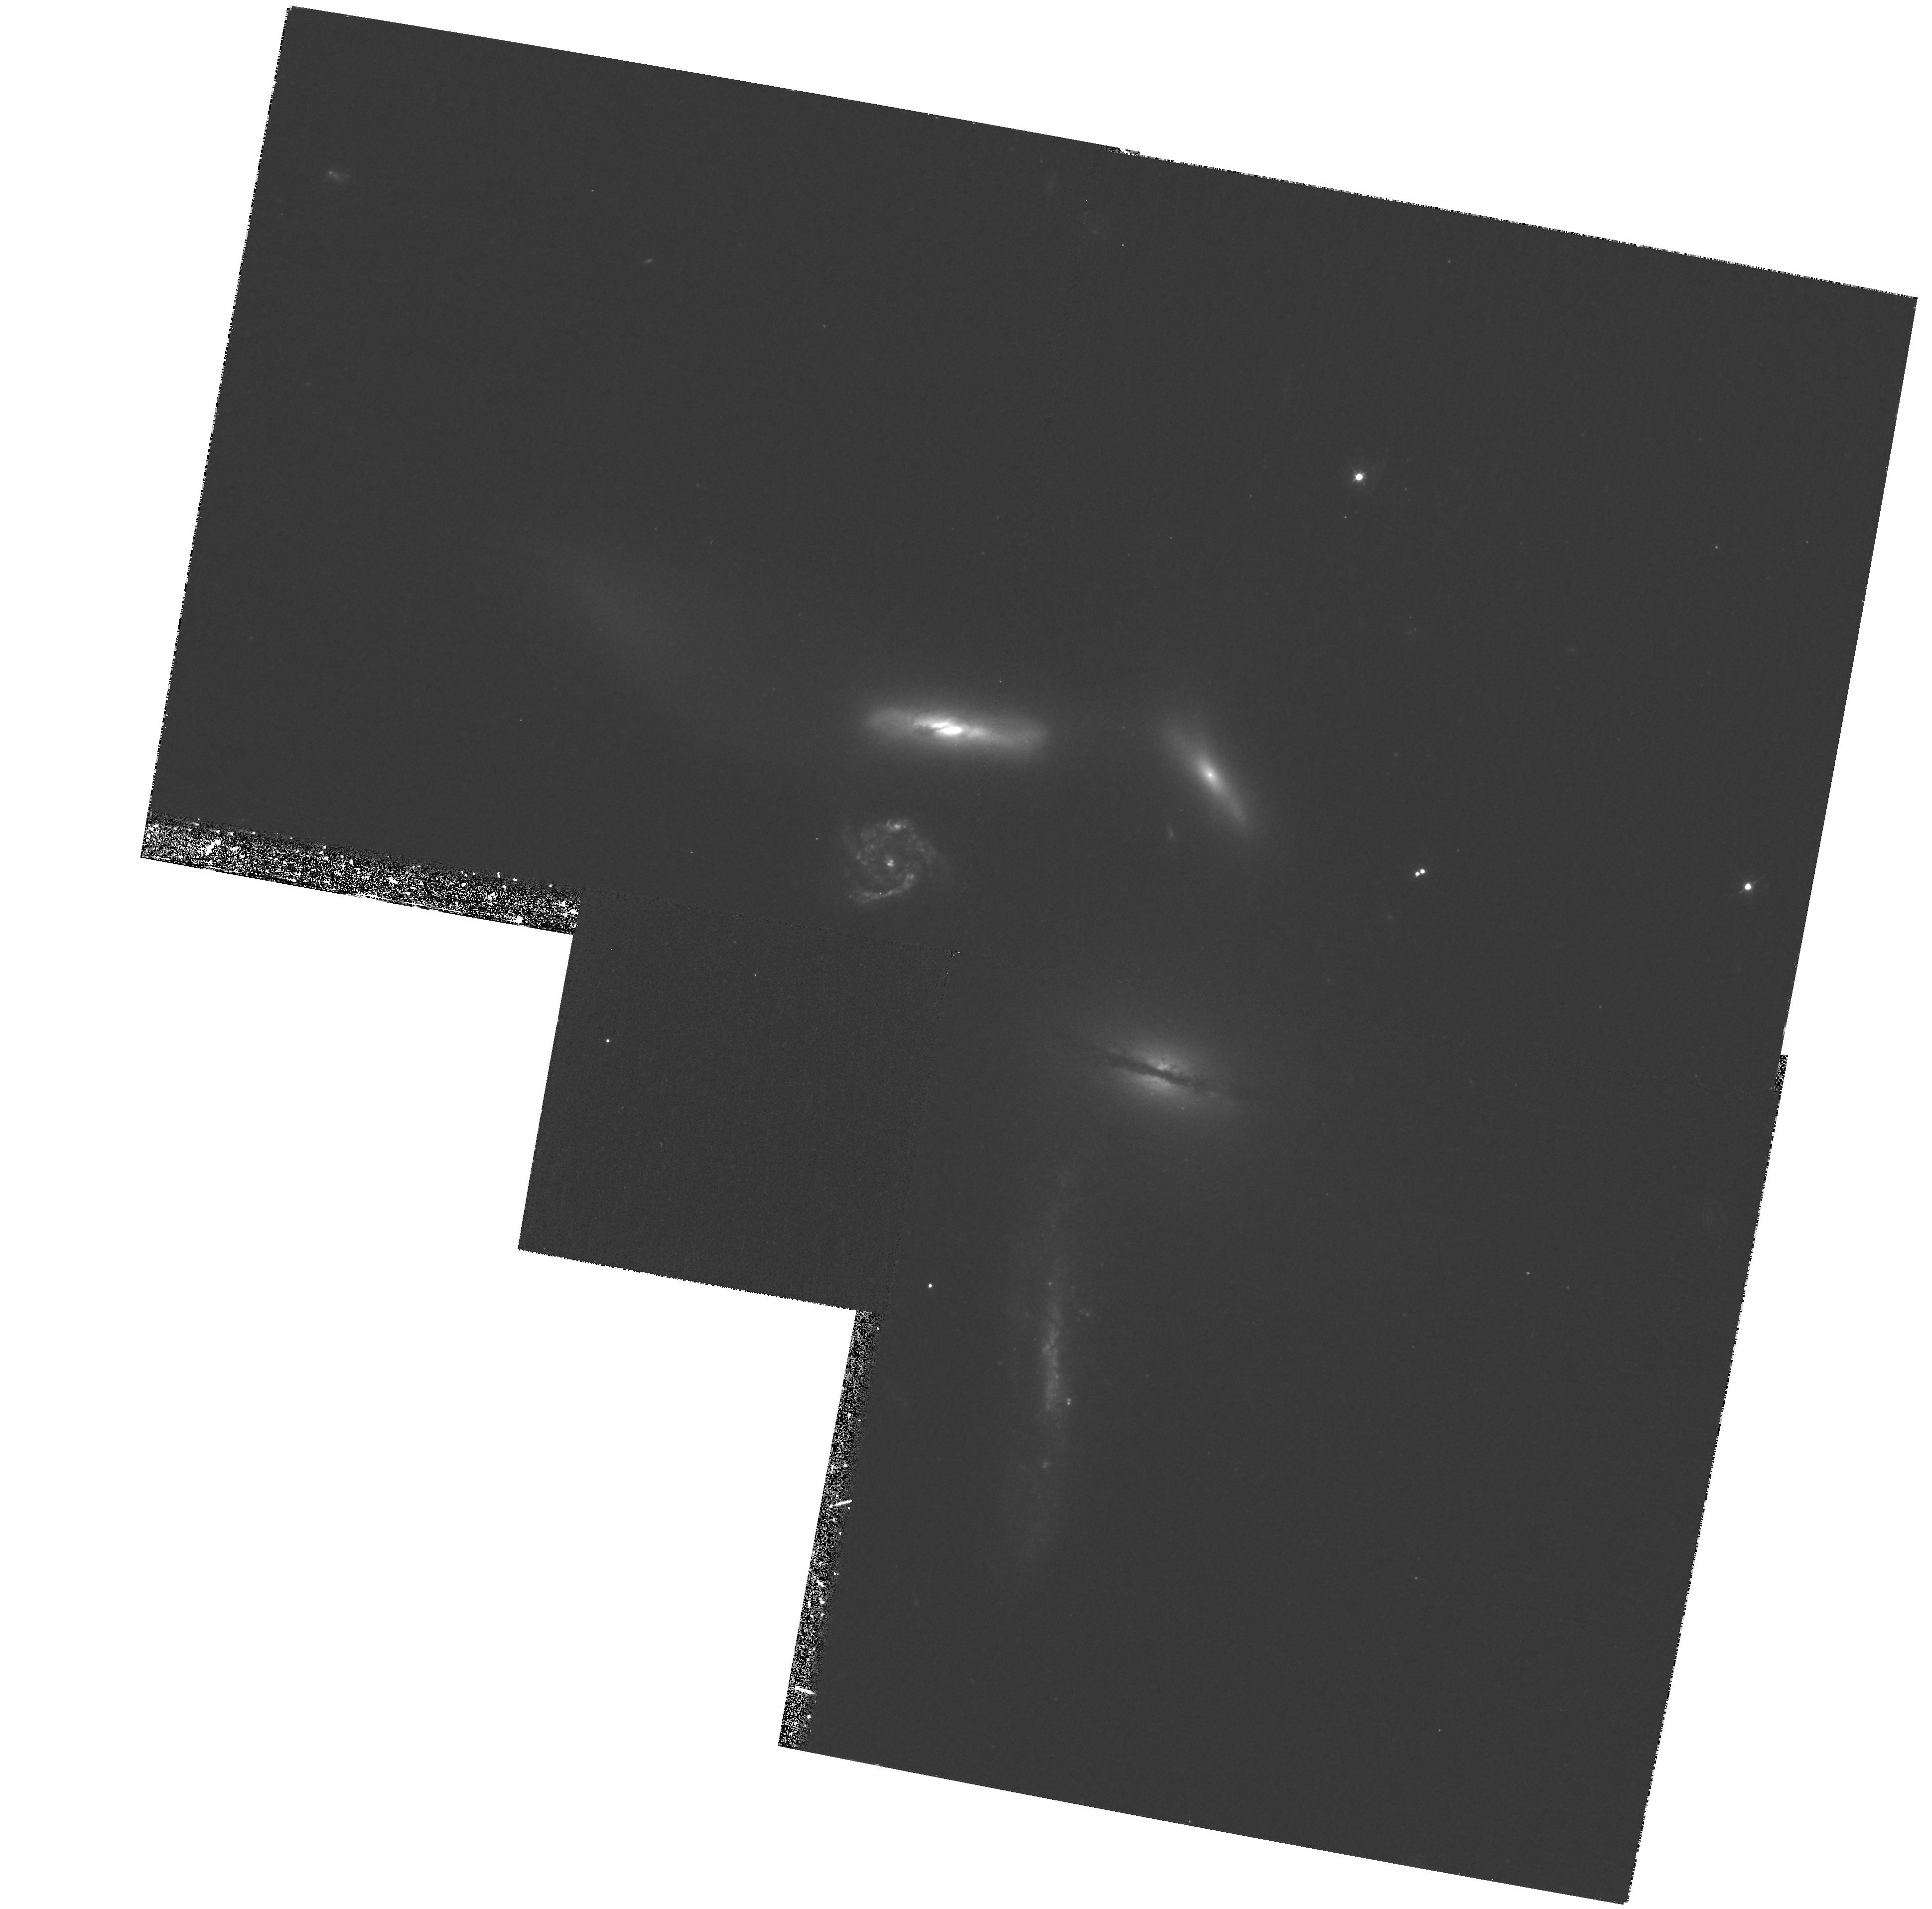
Target: NGC6027. Instrument: WFPC2/PC. Filter: F439W. Exposure: 1.8 h. Observation ID: hst_8717_01_wfpc2_pc_f439w_u63r01

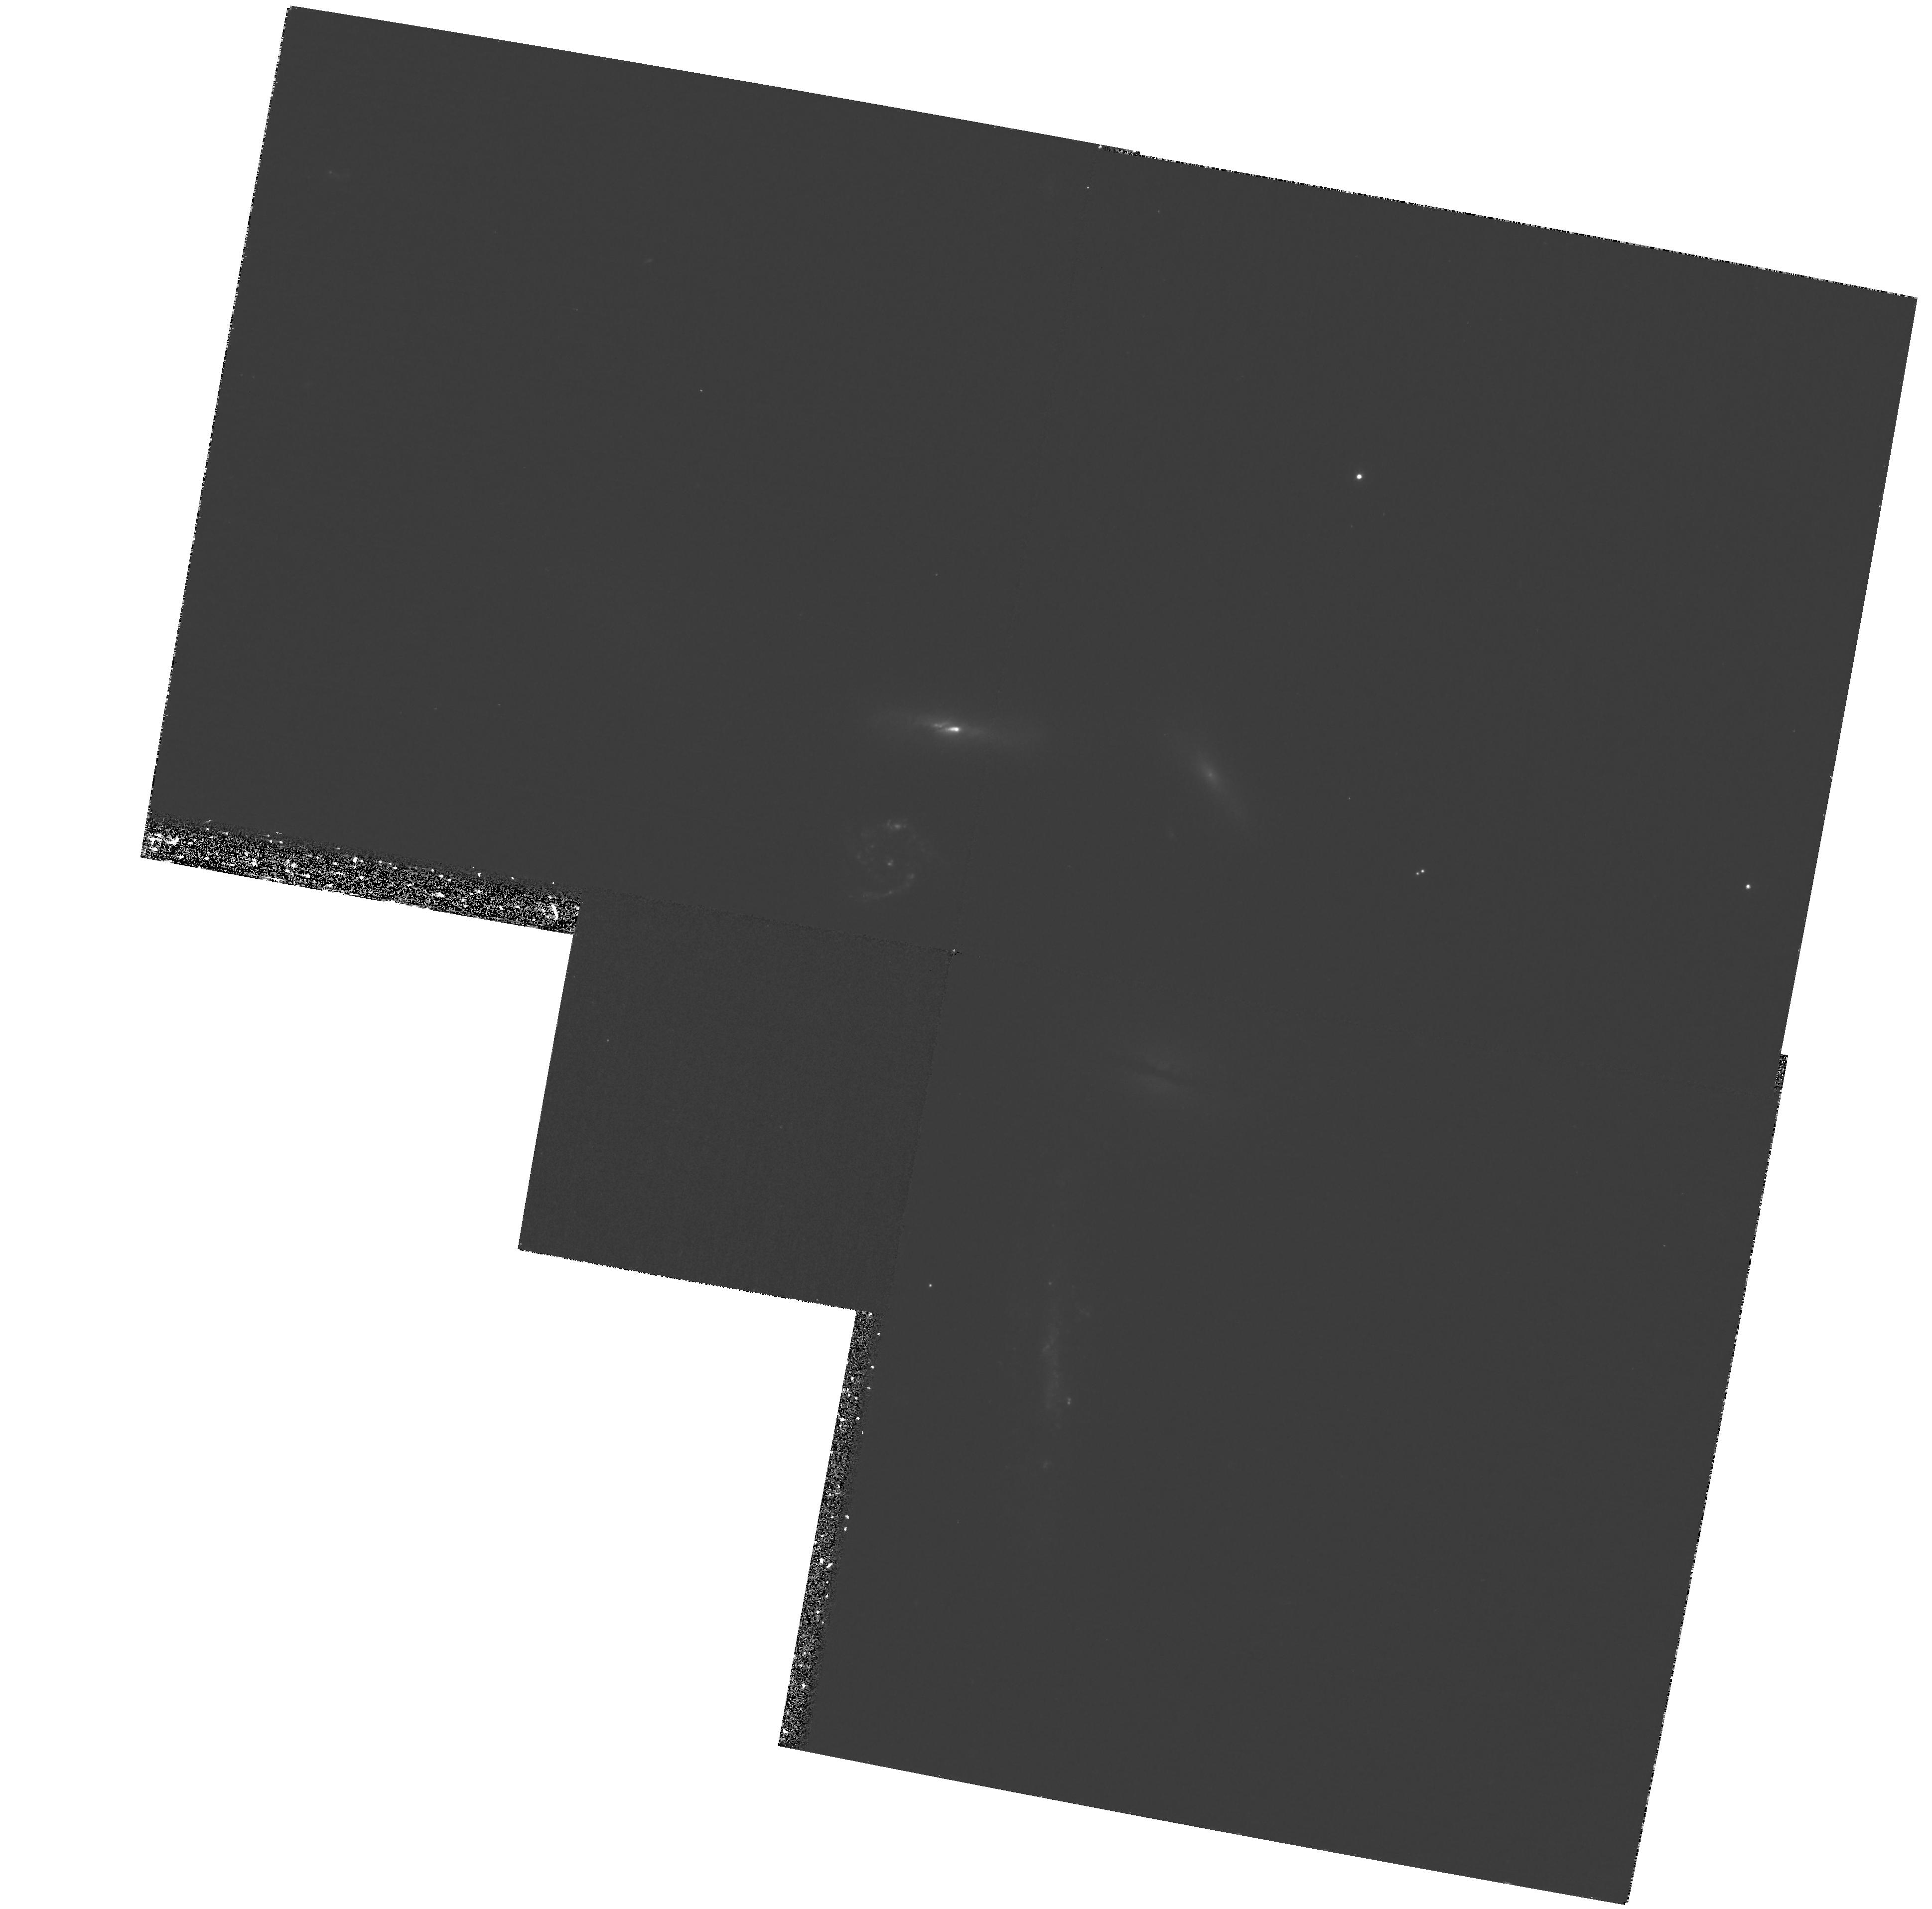
Target: NGC6027. Instrument: WFPC2/PC. Filter: F336W. Exposure: 1.4 h. Observation ID: hst_8717_01_wfpc2_pc_f336w_u63r01

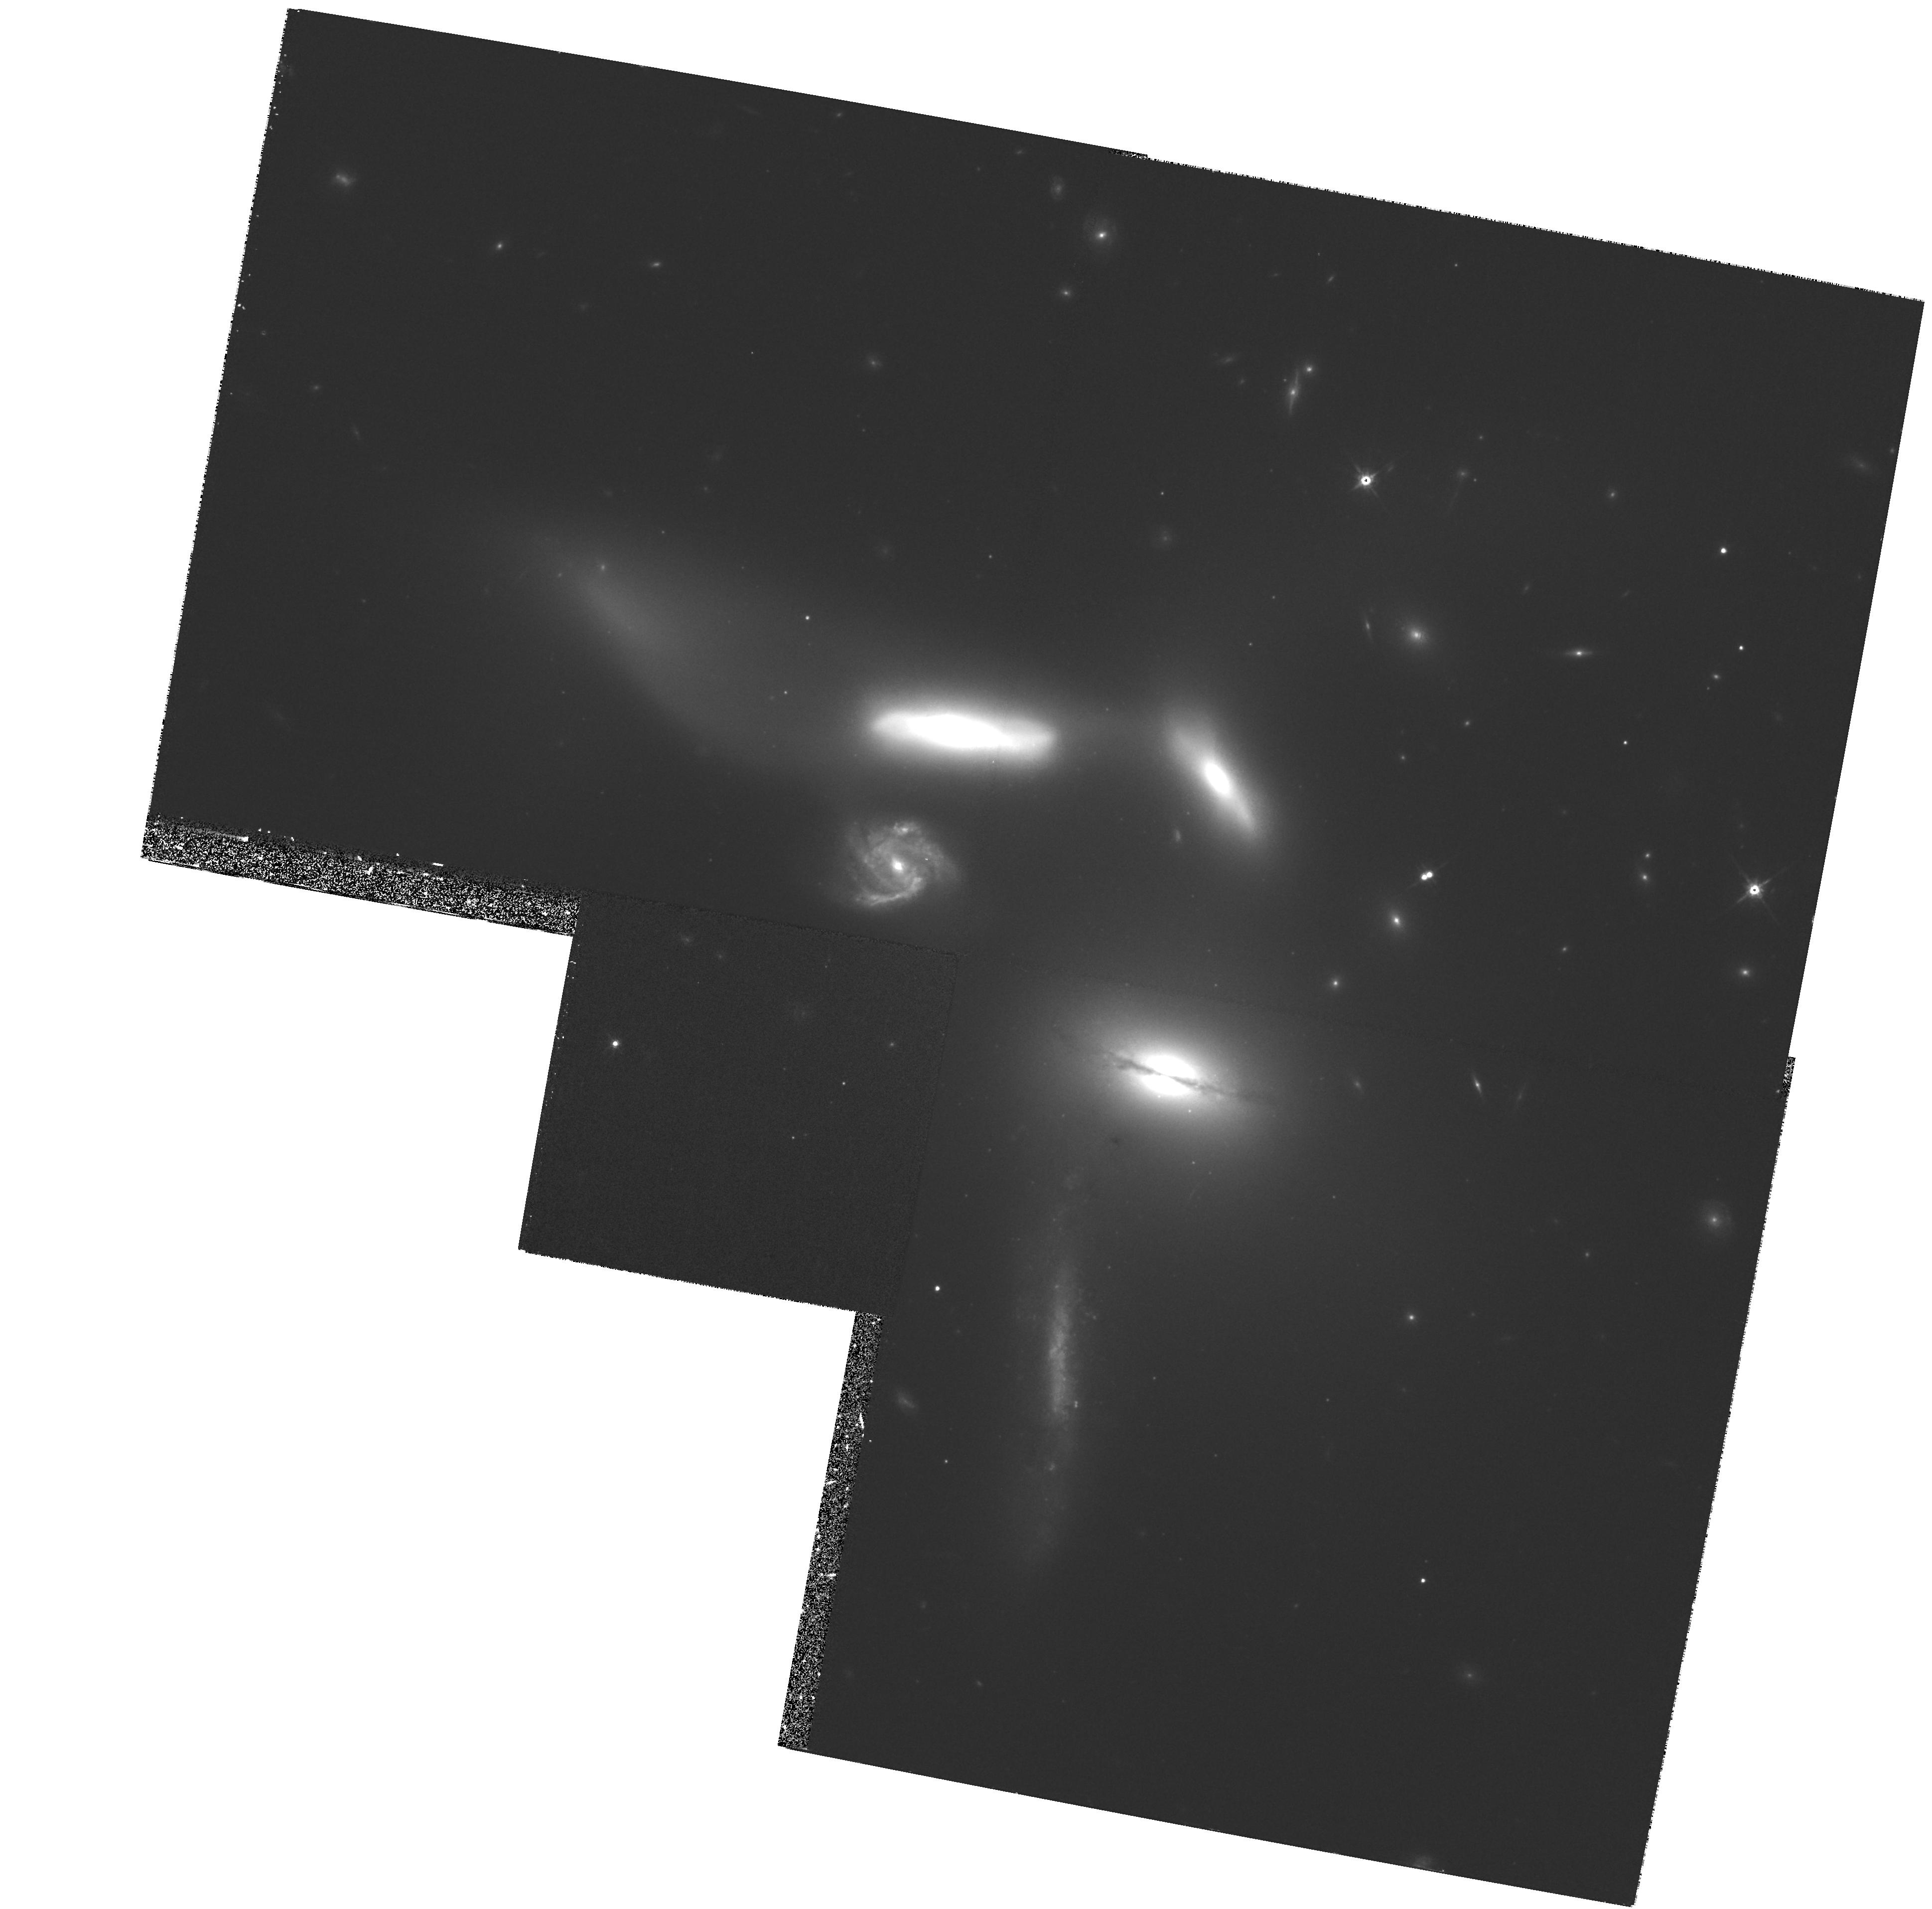
Target: NGC6027. Instrument: WFPC2/PC. Filter: F814W. Exposure: 33 min. Observation ID: hst_8717_01_wfpc2_pc_f814w_u63r01

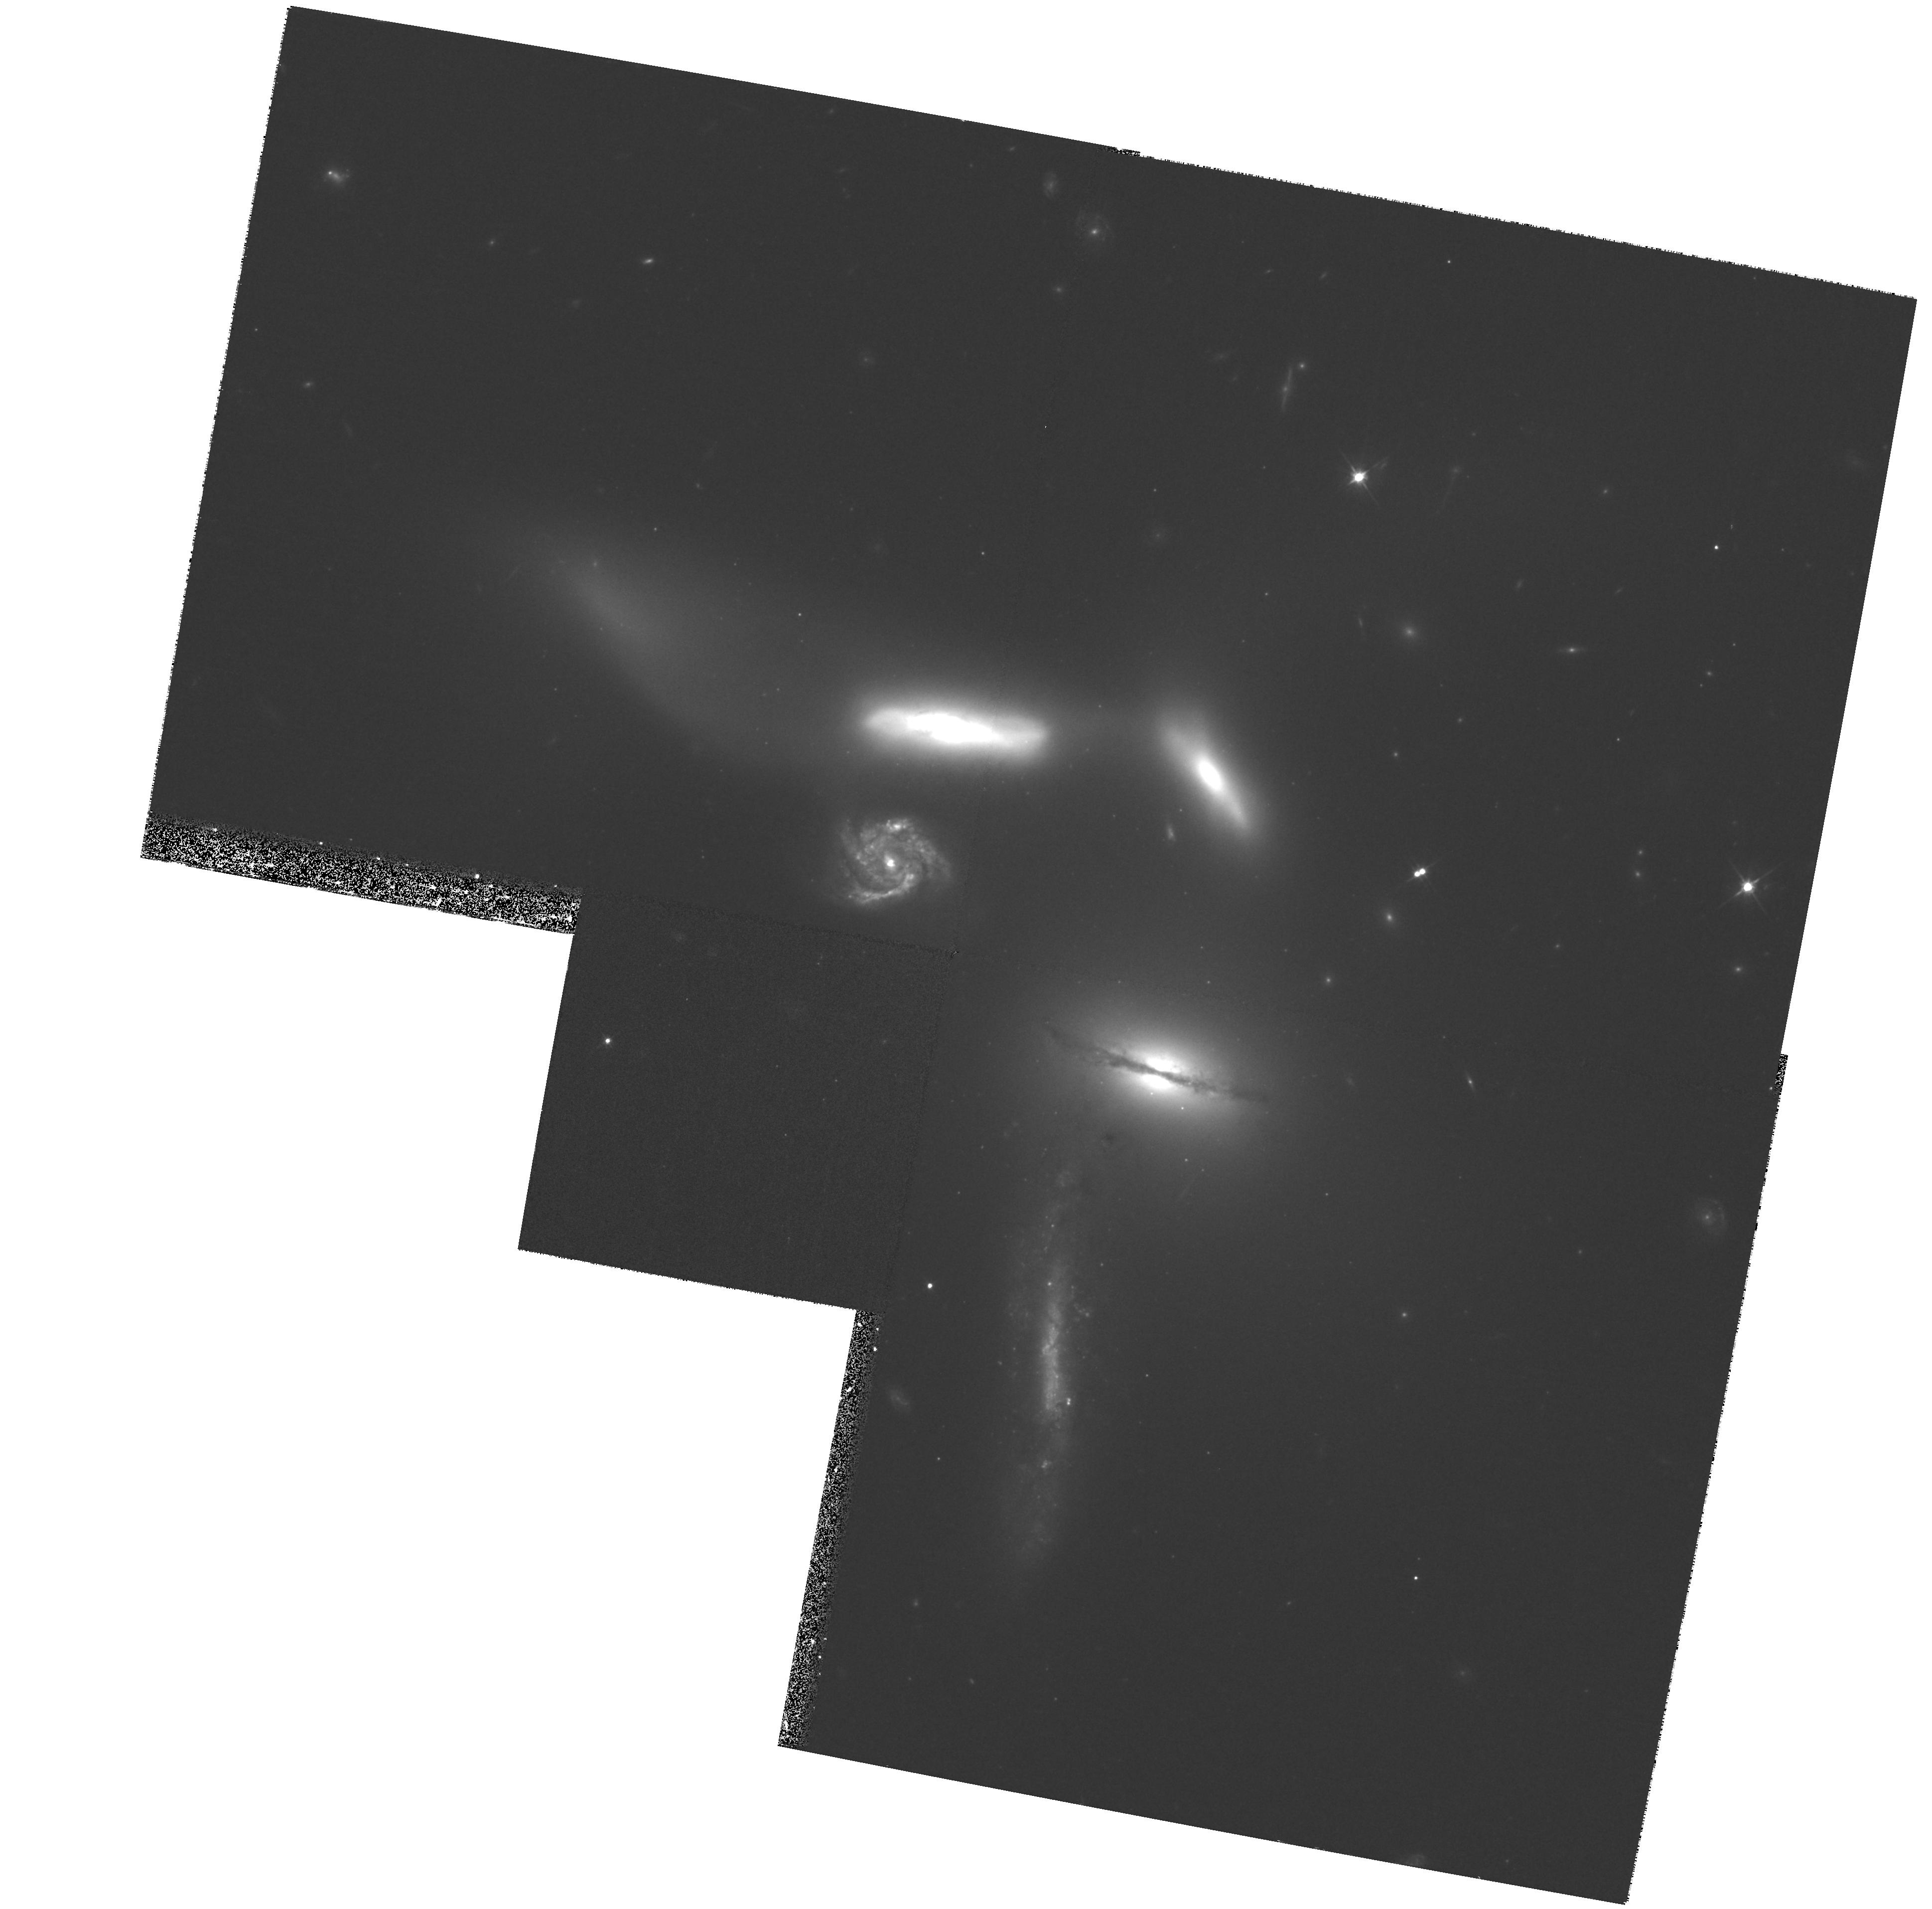
Target: NGC6027. Instrument: WFPC2/PC. Filter: F555W. Exposure: 33 min. Observation ID: hst_8717_01_wfpc2_pc_f555w_u63r01

Observations of Stellar Systems in Seyferts Sextet (PI: Hunsberger, Sally)

We propose to obtain imaging in WFPC2 UBVI filters of the compact group of galaxies known as Seyfert's Sextet, near enough that super star clusters are detectable and luminosity profiles can be constructed for possible dwarf galaxy members, yet compact enough that the Sextet can be imaged in one pointing. Stages of Toomre's merger sequence, from initial encounter through interaction to final merger, occur simultaneously in the field-of-view. Our goal is to appraise the epochs of star formation associated with each of these stages in order to assess the role interactions and mergers play in the formation of stellar systems (e.g. globular clusters, dwarf galaxies) and in the evolution of galaxies within dense groups. Analysis of earlier HST observations (e.g. NGC 4038/9) has shown that stellar population ages can be determined by imaging in four filters. Single burst star formation systems, such as super star clusters, will be used to pinpoint eras of starburst. Stellar ages in tidal dwarfs, i.e., small galaxies forming in tidal tails, will indicate whether their stars were born in the sudden collapse of an HI cloud or whether they are clumps of stars torn from the ``parent'' galaxy. The formation epochs of stellar systems, along with their spatial distribution, and the detailed morphologies of the giant galaxies will constrain numerical simulations which attempt to model the Sextet's interaction history and/or the evolution of compact groups.